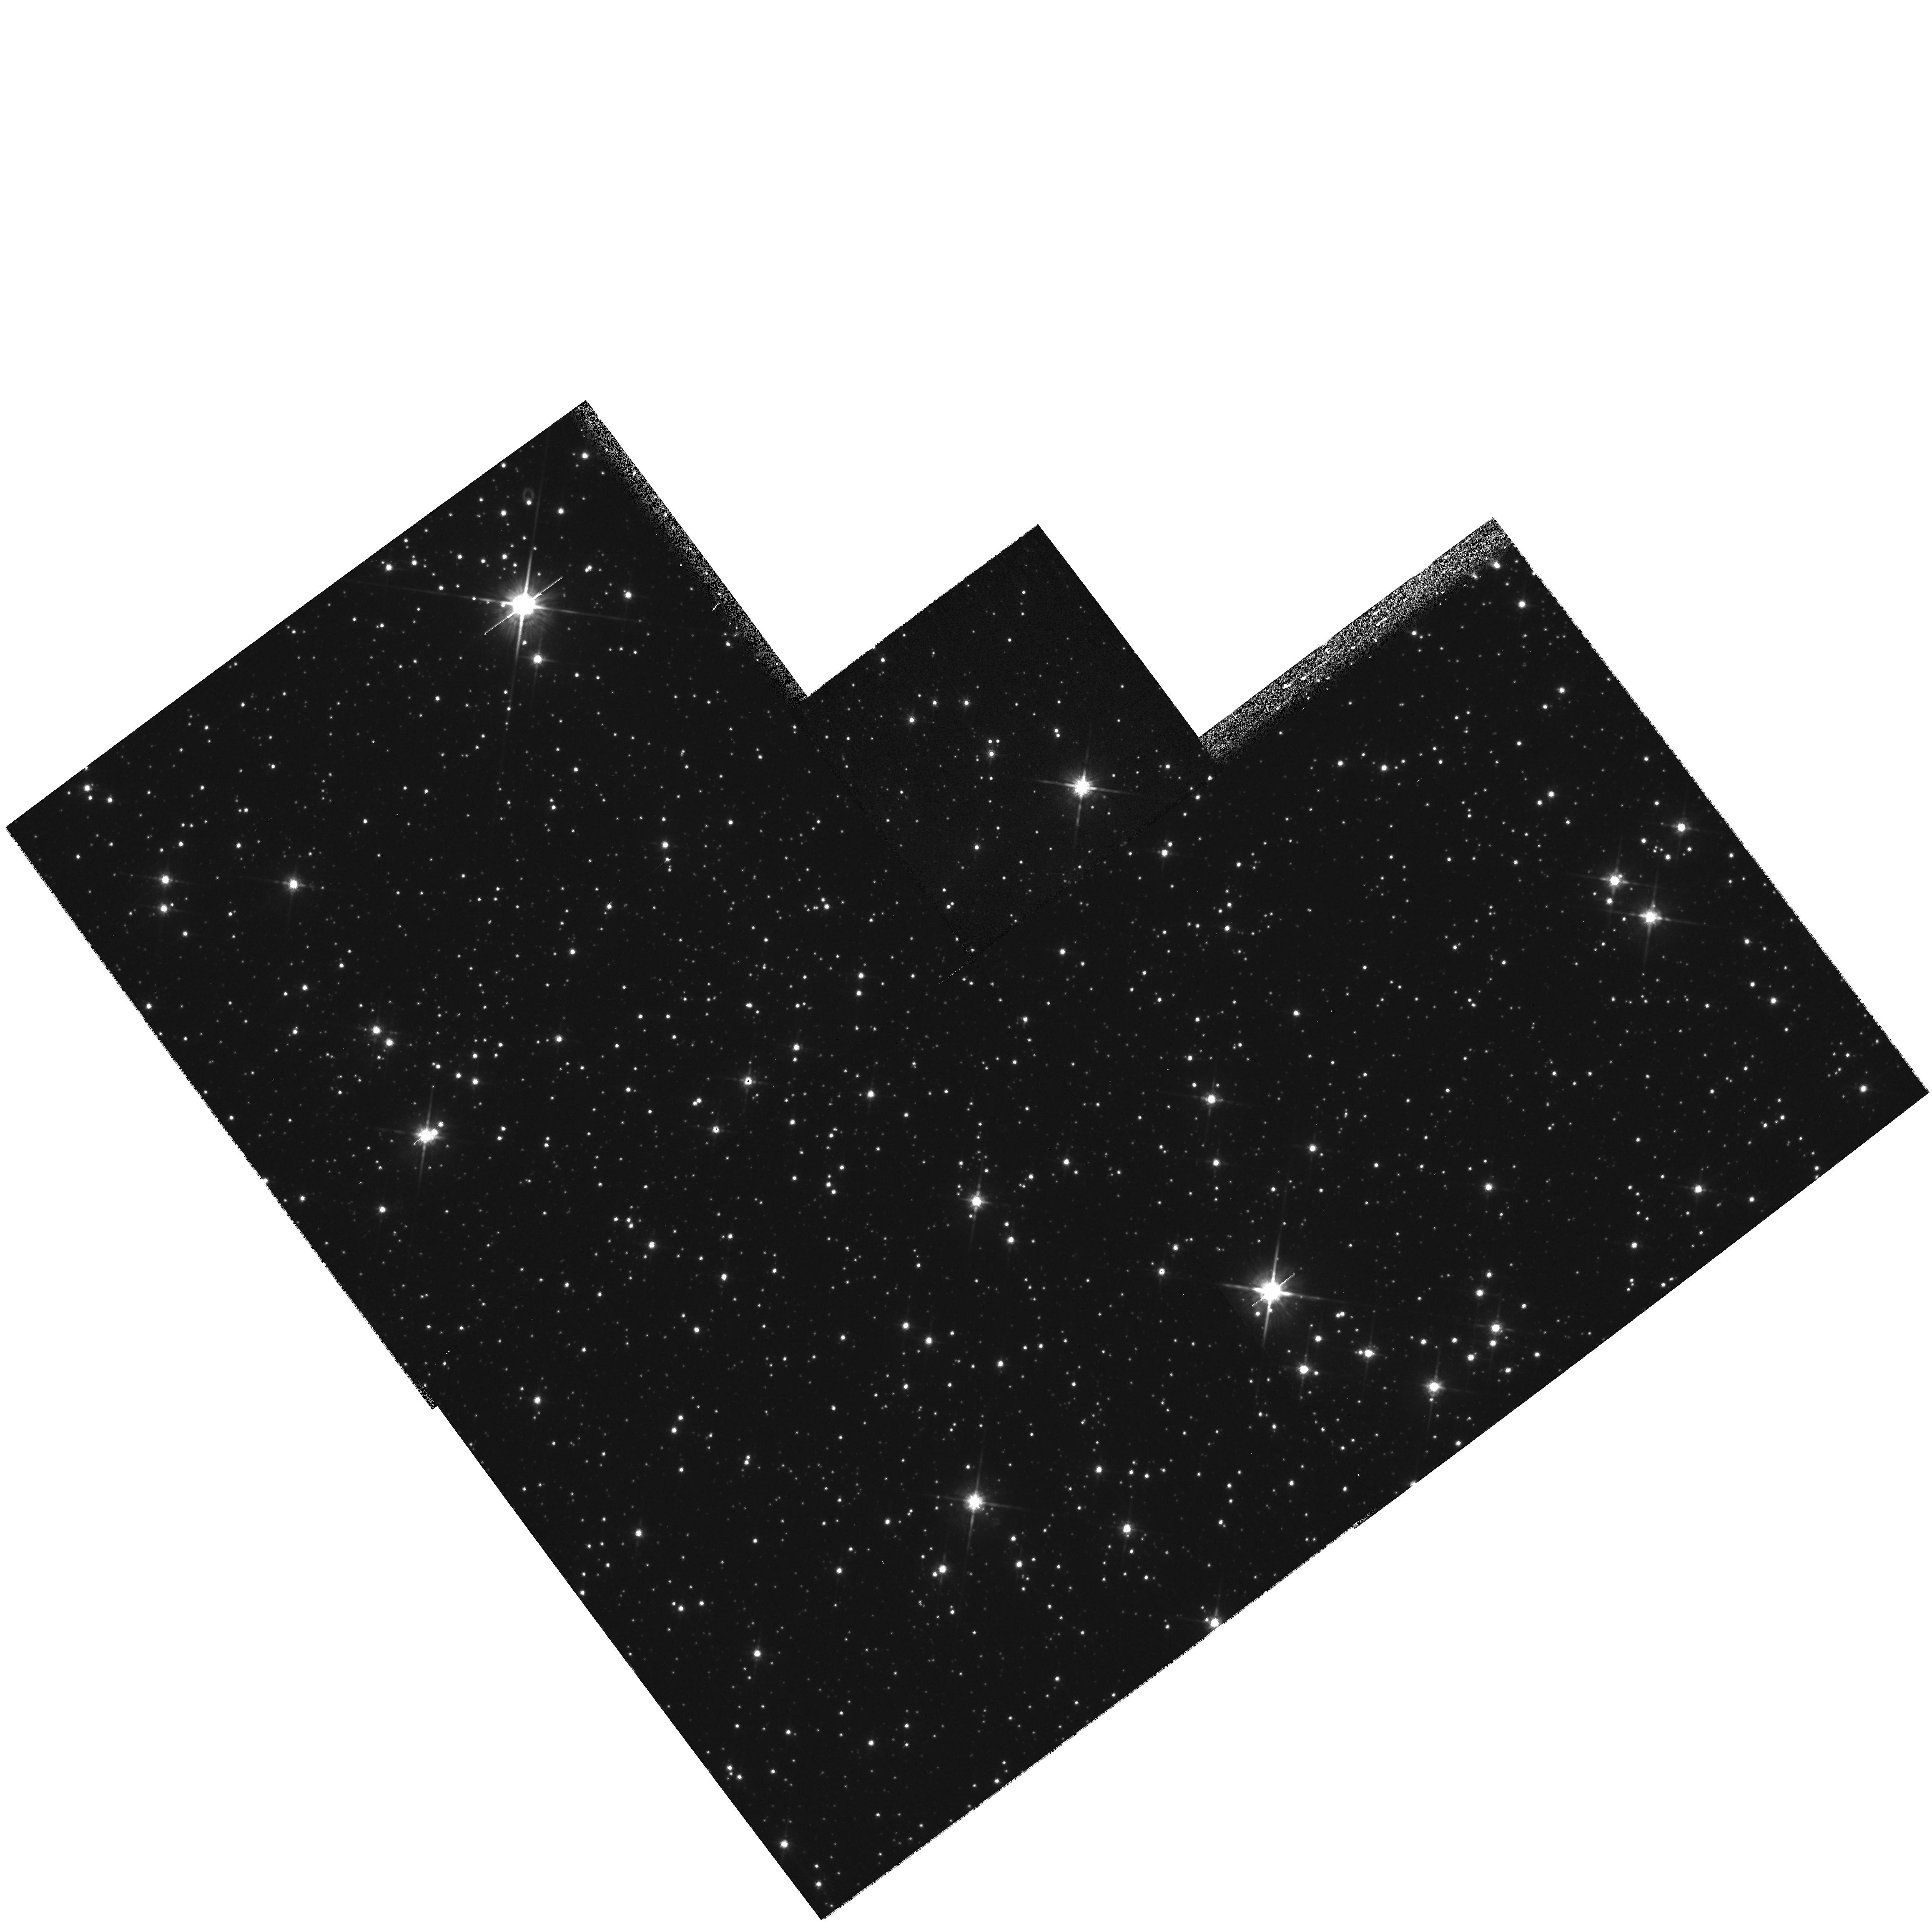
Target: STAR-1520-5709. Instrument: WFPC2/PC. Filter: F785LP. Exposure: 15 min. Observation ID: hst_8722_01_wfpc2_pc_f785lp_u63c01

Is Cir X-1 associated with SNR G321.9- 0.3? (PI: Mignani, Roberto)

Cir X-1 is one of the most intriguing galactic X-ray sources. It is a ~ 16.6 d variable X/radio source, a type I X-ray burster and a QPO emitter, which, in spite of an ambiguous optical counterpart classification, identify it as an LMXB. The source is embedded in a radio nebula, with finer structures protruding towards the centre of the nearby SNR G321.9-0.3. This prompted the speculation about a connection between the two, with Cir X-1 being a runaway binary originated from the supernova explosion. In this case, a a significant proper motion would be expected for Cir X-1. Since this source has been already imaged by HST in 1992, one more WFPC2 image could allow to measure its proper motion in the expected direction. This, together with securing the association with the SNR, will constrain the age of the neutron star in Cir X-1, crucial to trace its magnetic field evolution in an accretion regime and to provide observational inputs to theoretical models. , bf This is a case where a single, very simple, and short observation can greatly contribute to solve an important astrophysical issue.